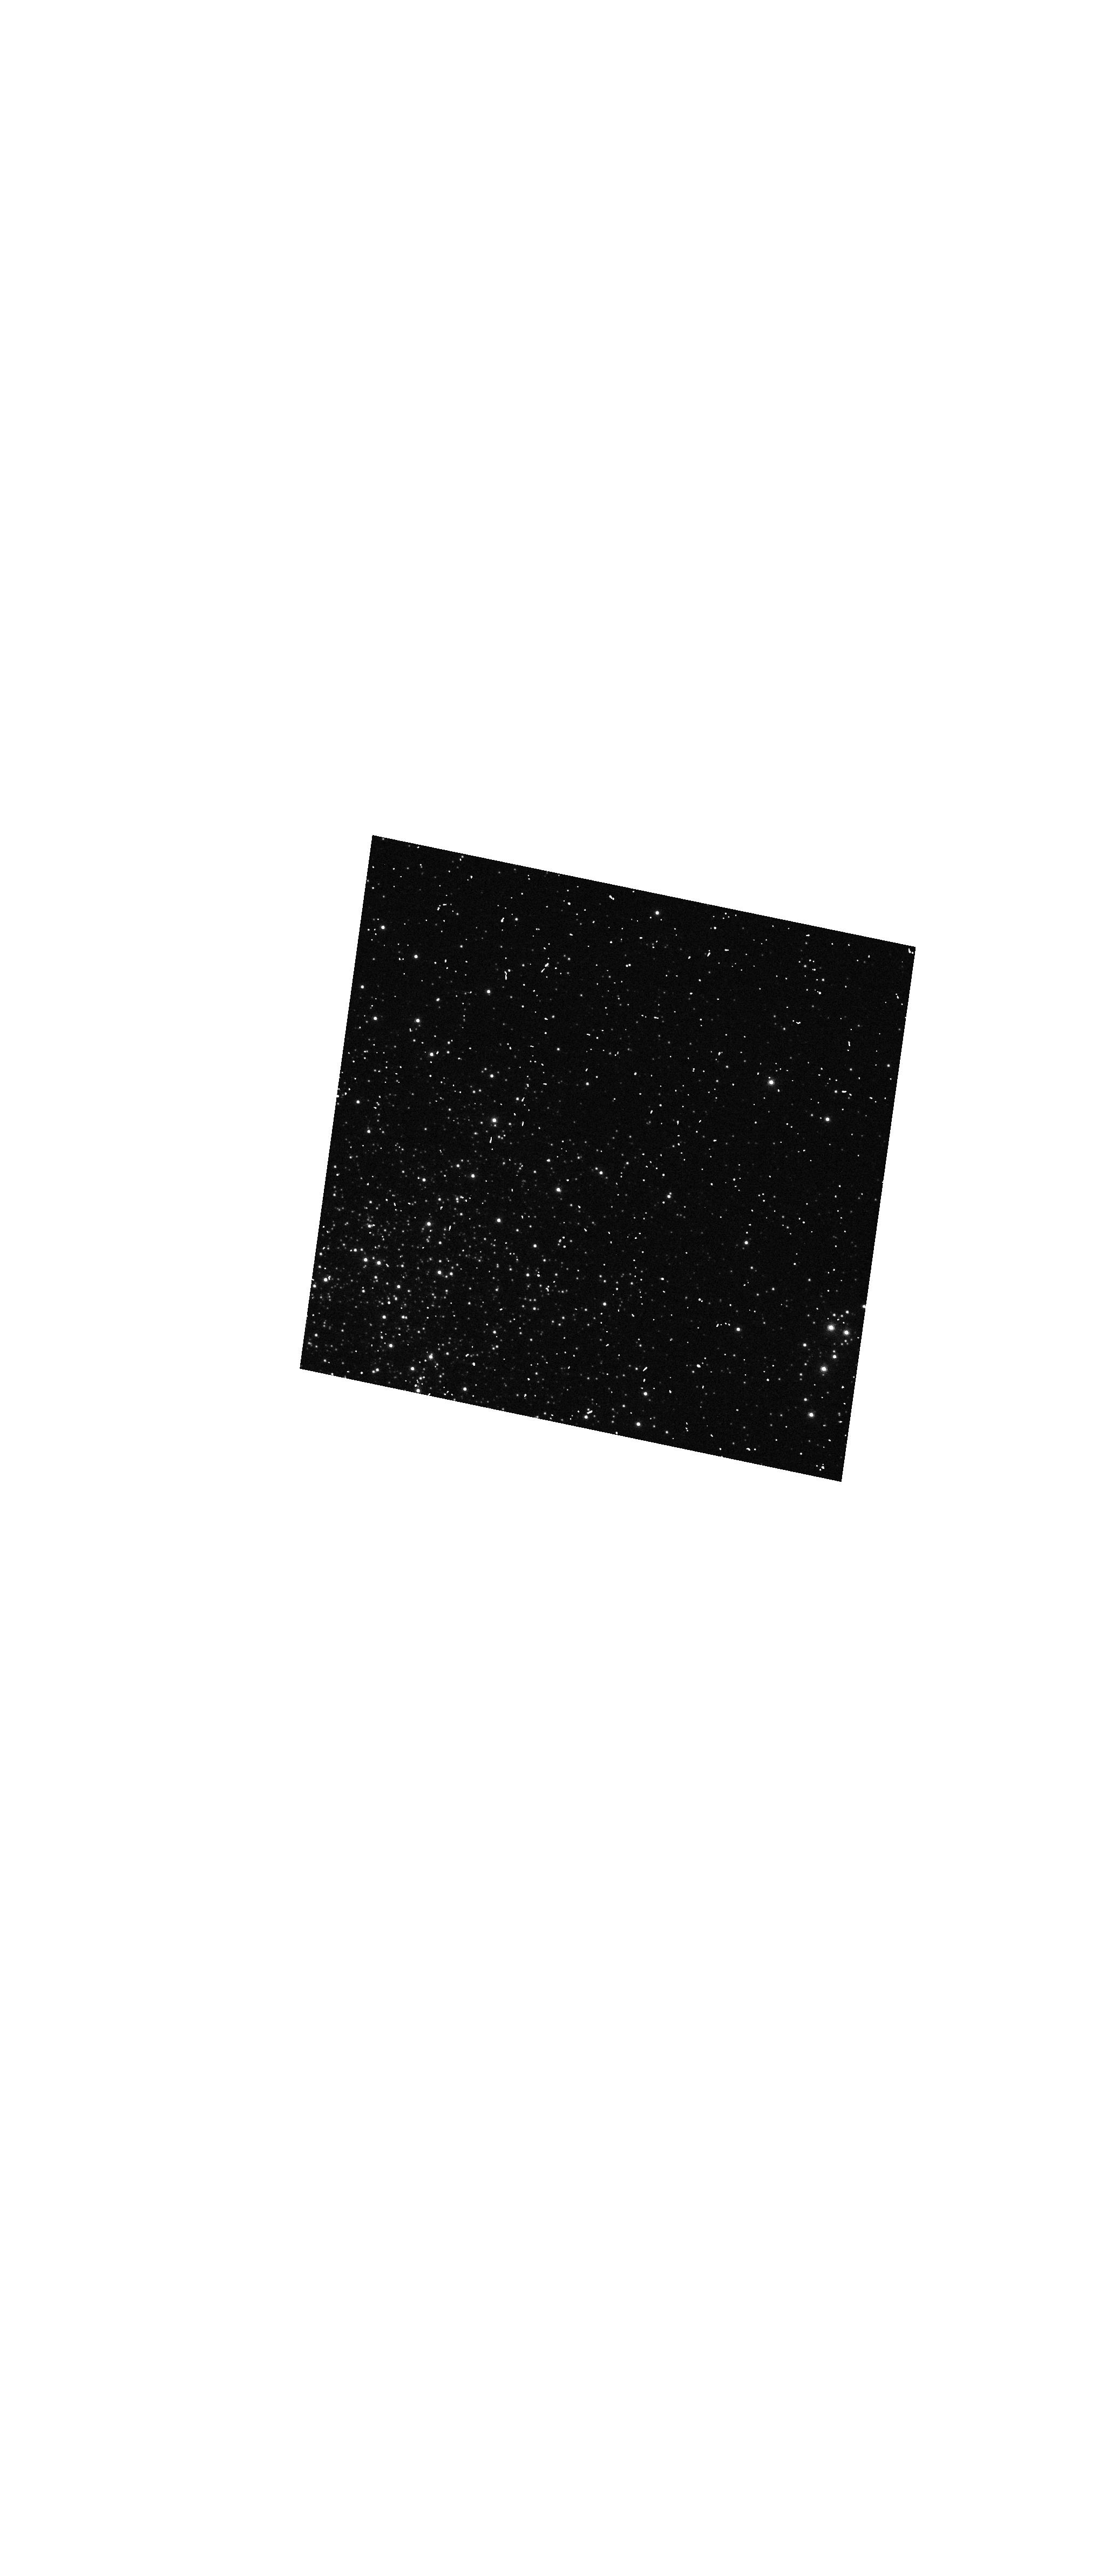
Target: NGC-1850
Instrument: WFC3/UVIS
Filter: FQ575N
Exposure: 2 min
Observation ID: hst_11923_a1_wfc3_uvis_fq575n_ibcha1

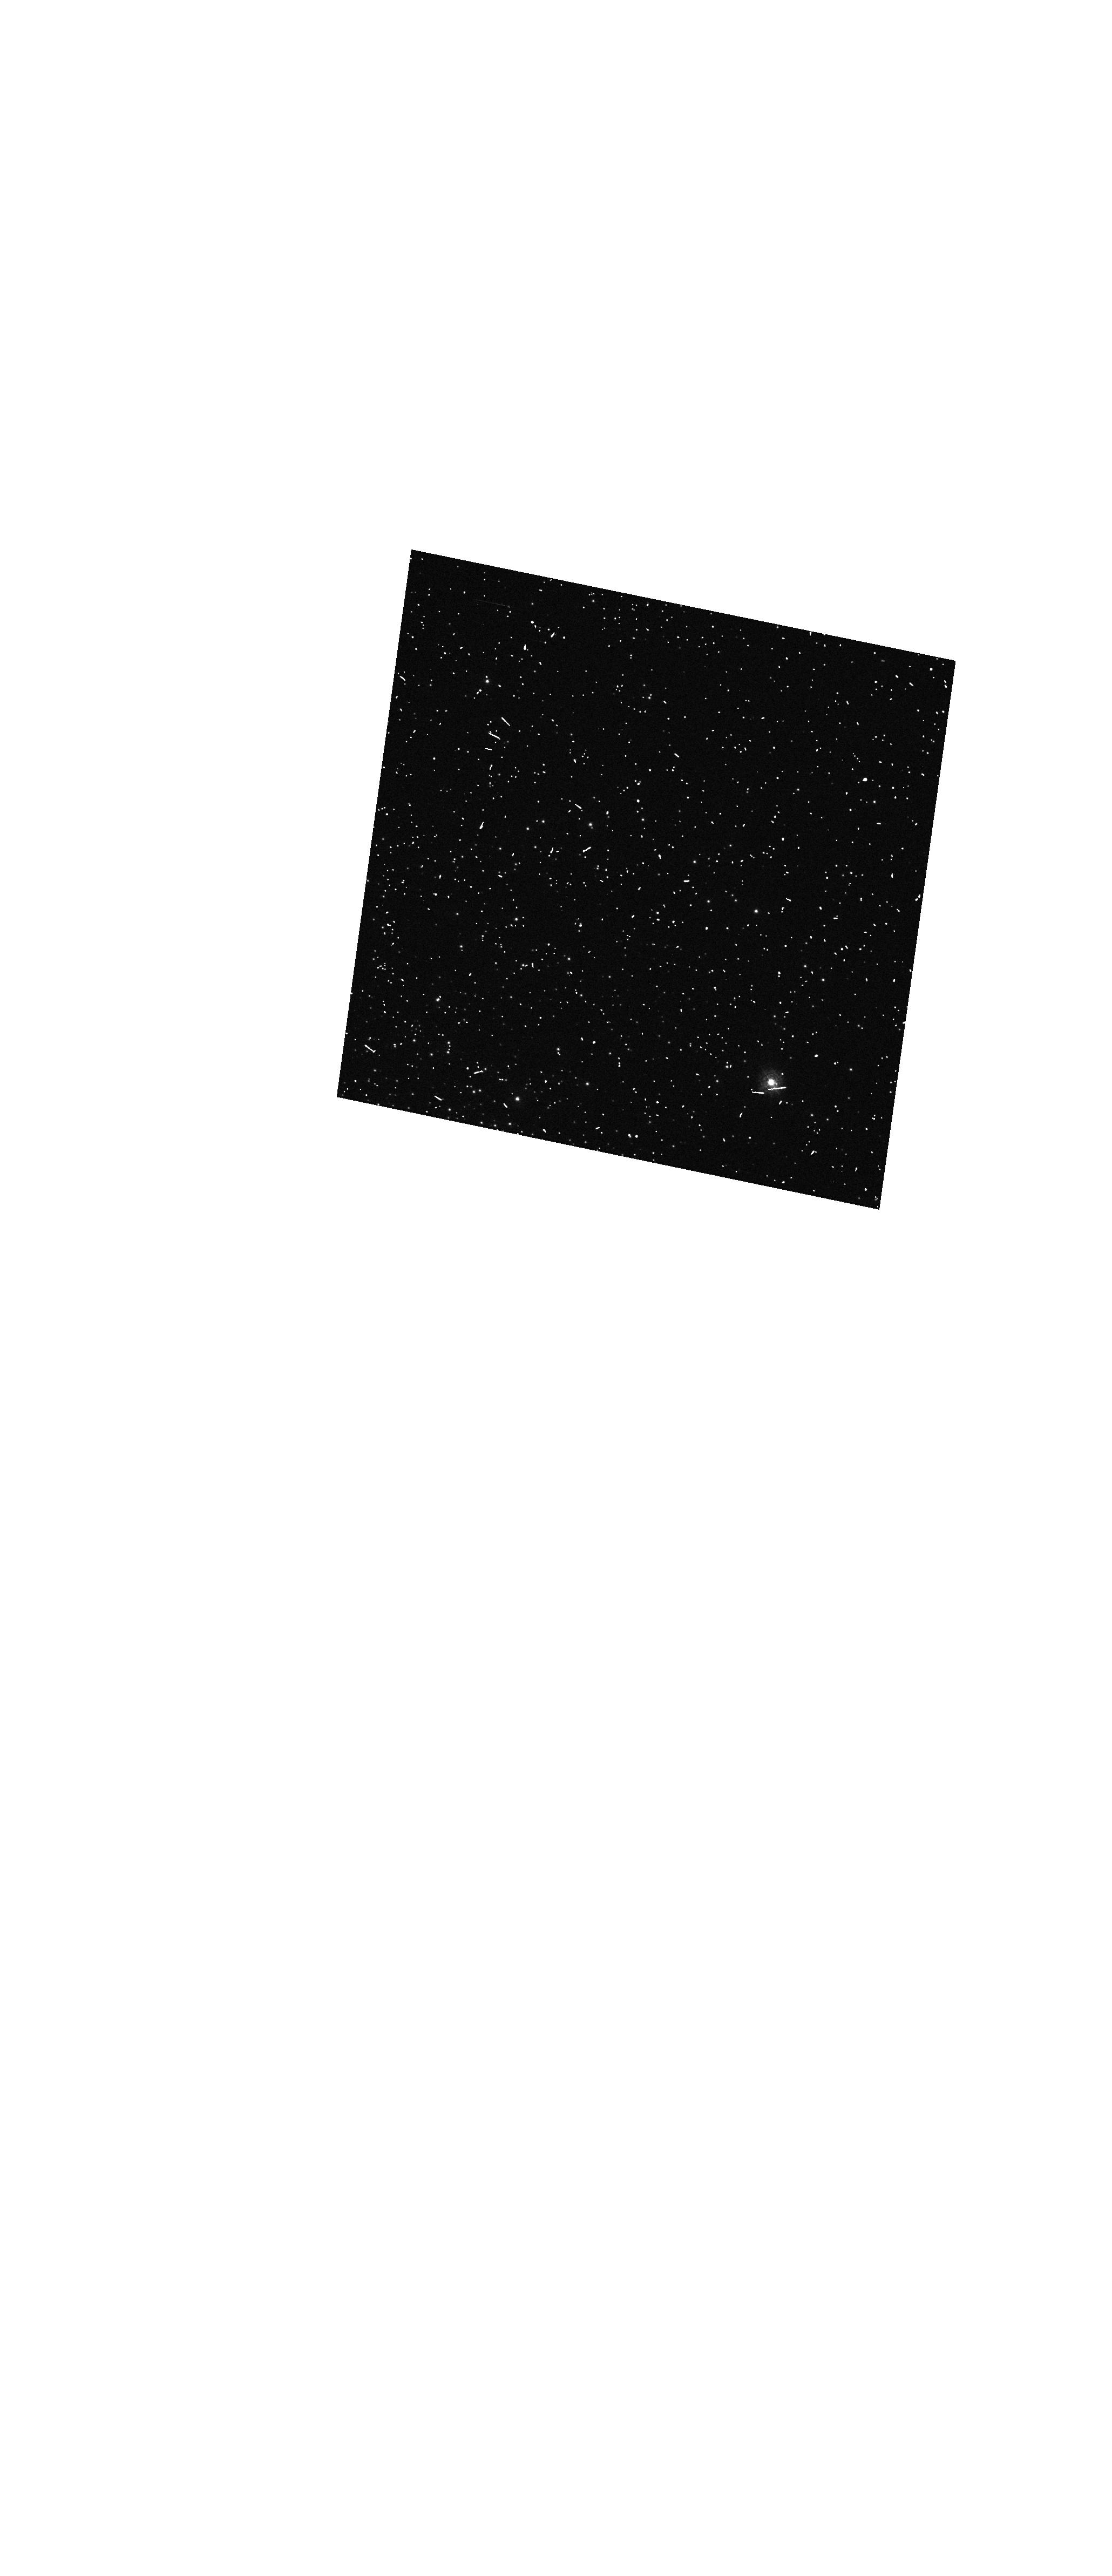
Target: NGC-1850
Instrument: WFC3/UVIS
Filter: FQ232N
Exposure: 5 min
Observation ID: hst_11923_a1_wfc3_uvis_fq232n_ibcha1

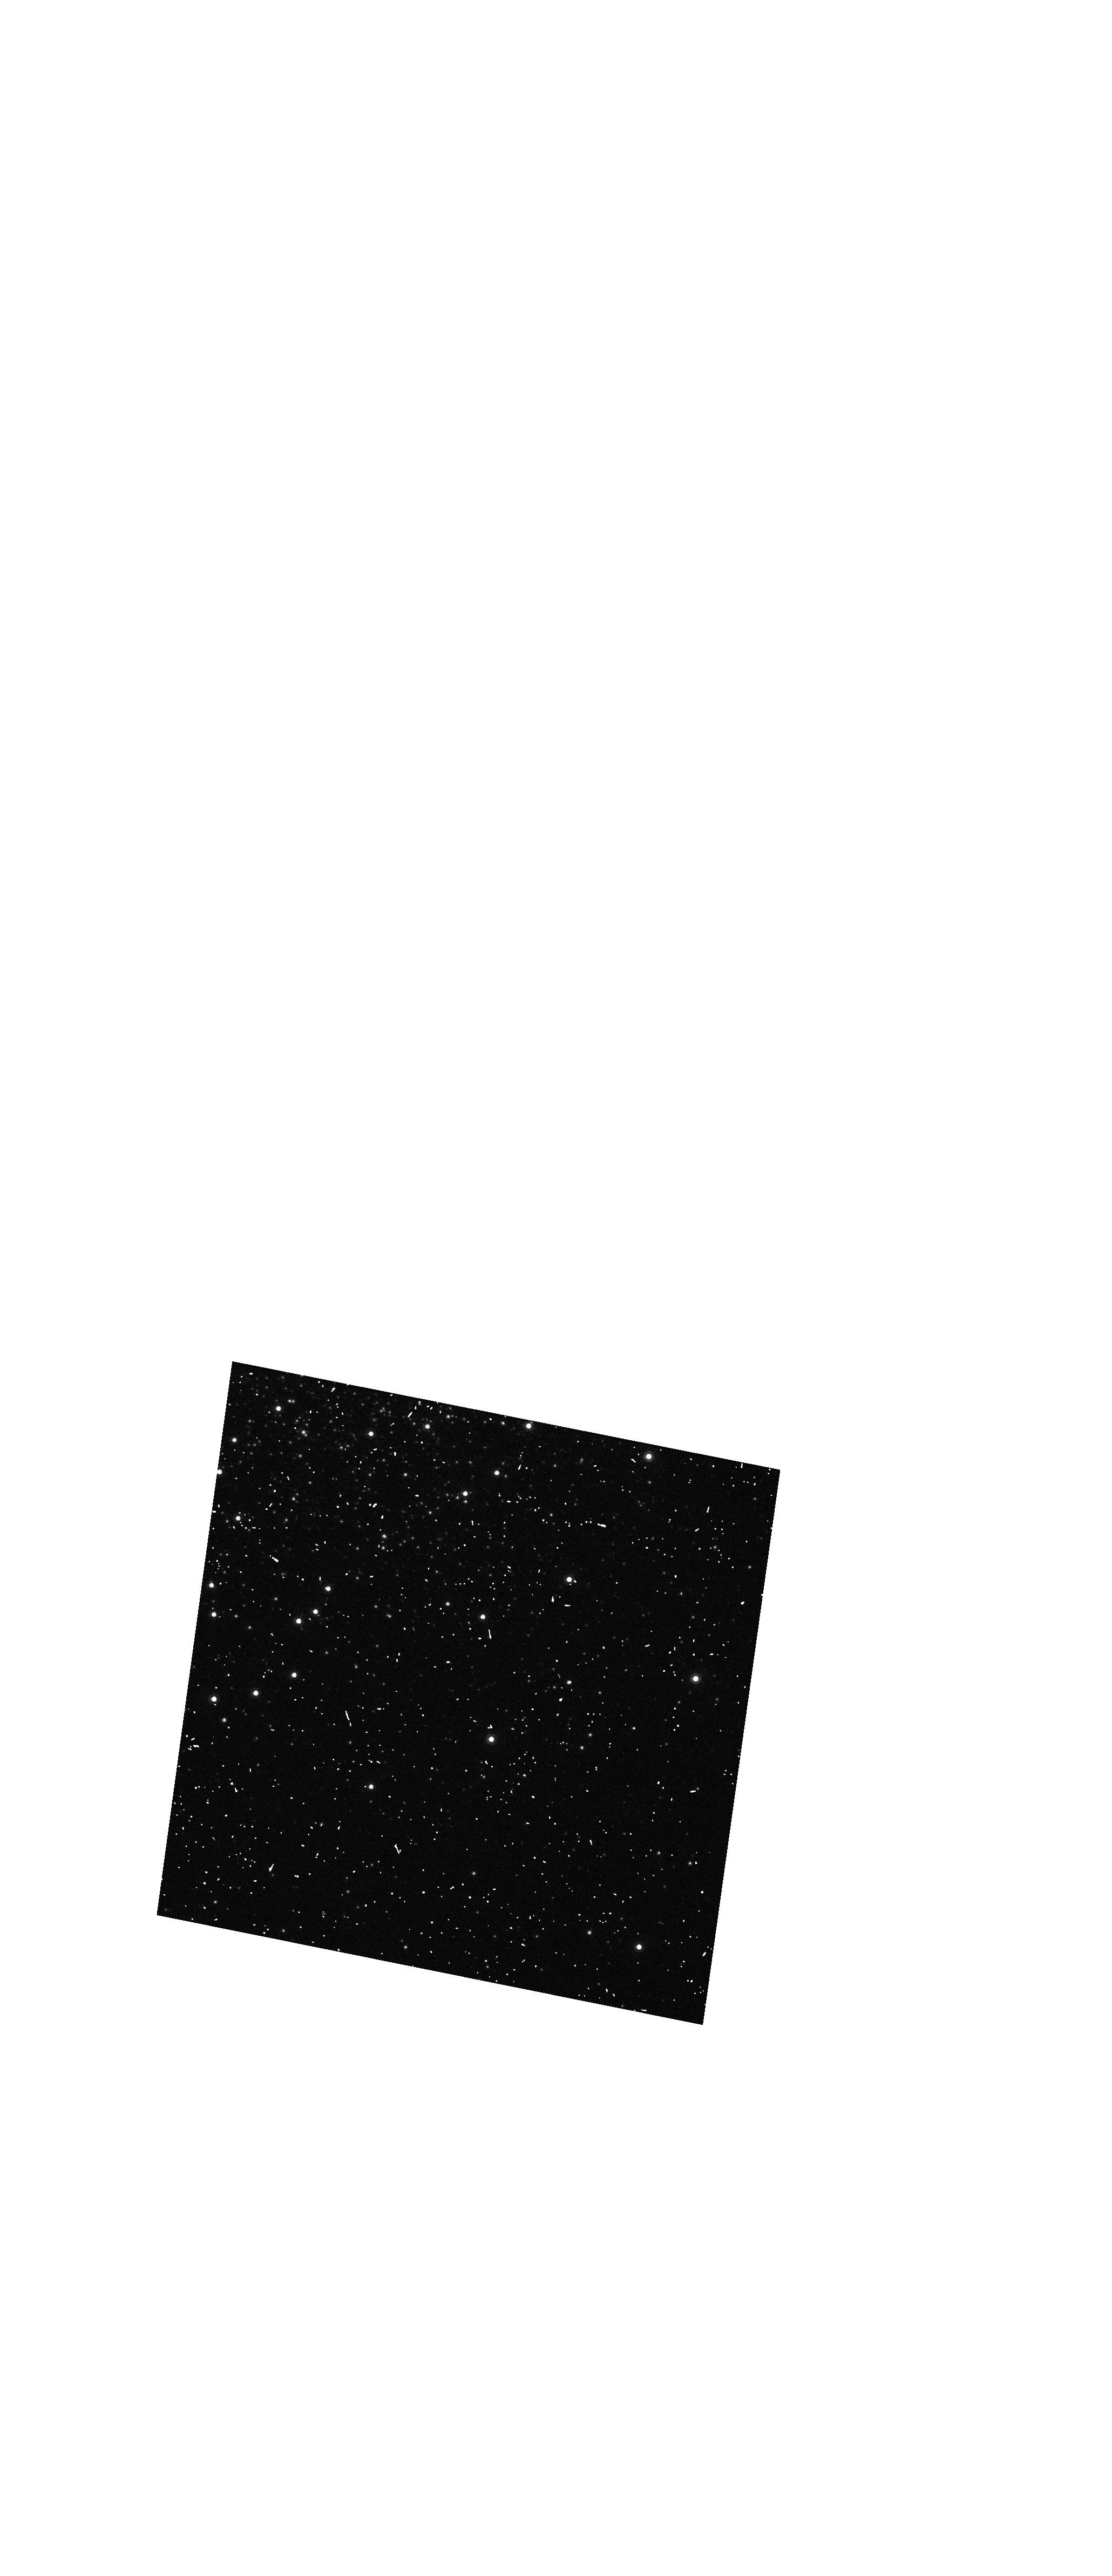
Target: NGC-1850
Instrument: WFC3/UVIS
Filter: FQ924N
Exposure: 3 min
Observation ID: hst_11923_a1_wfc3_uvis_fq924n_ibcha1

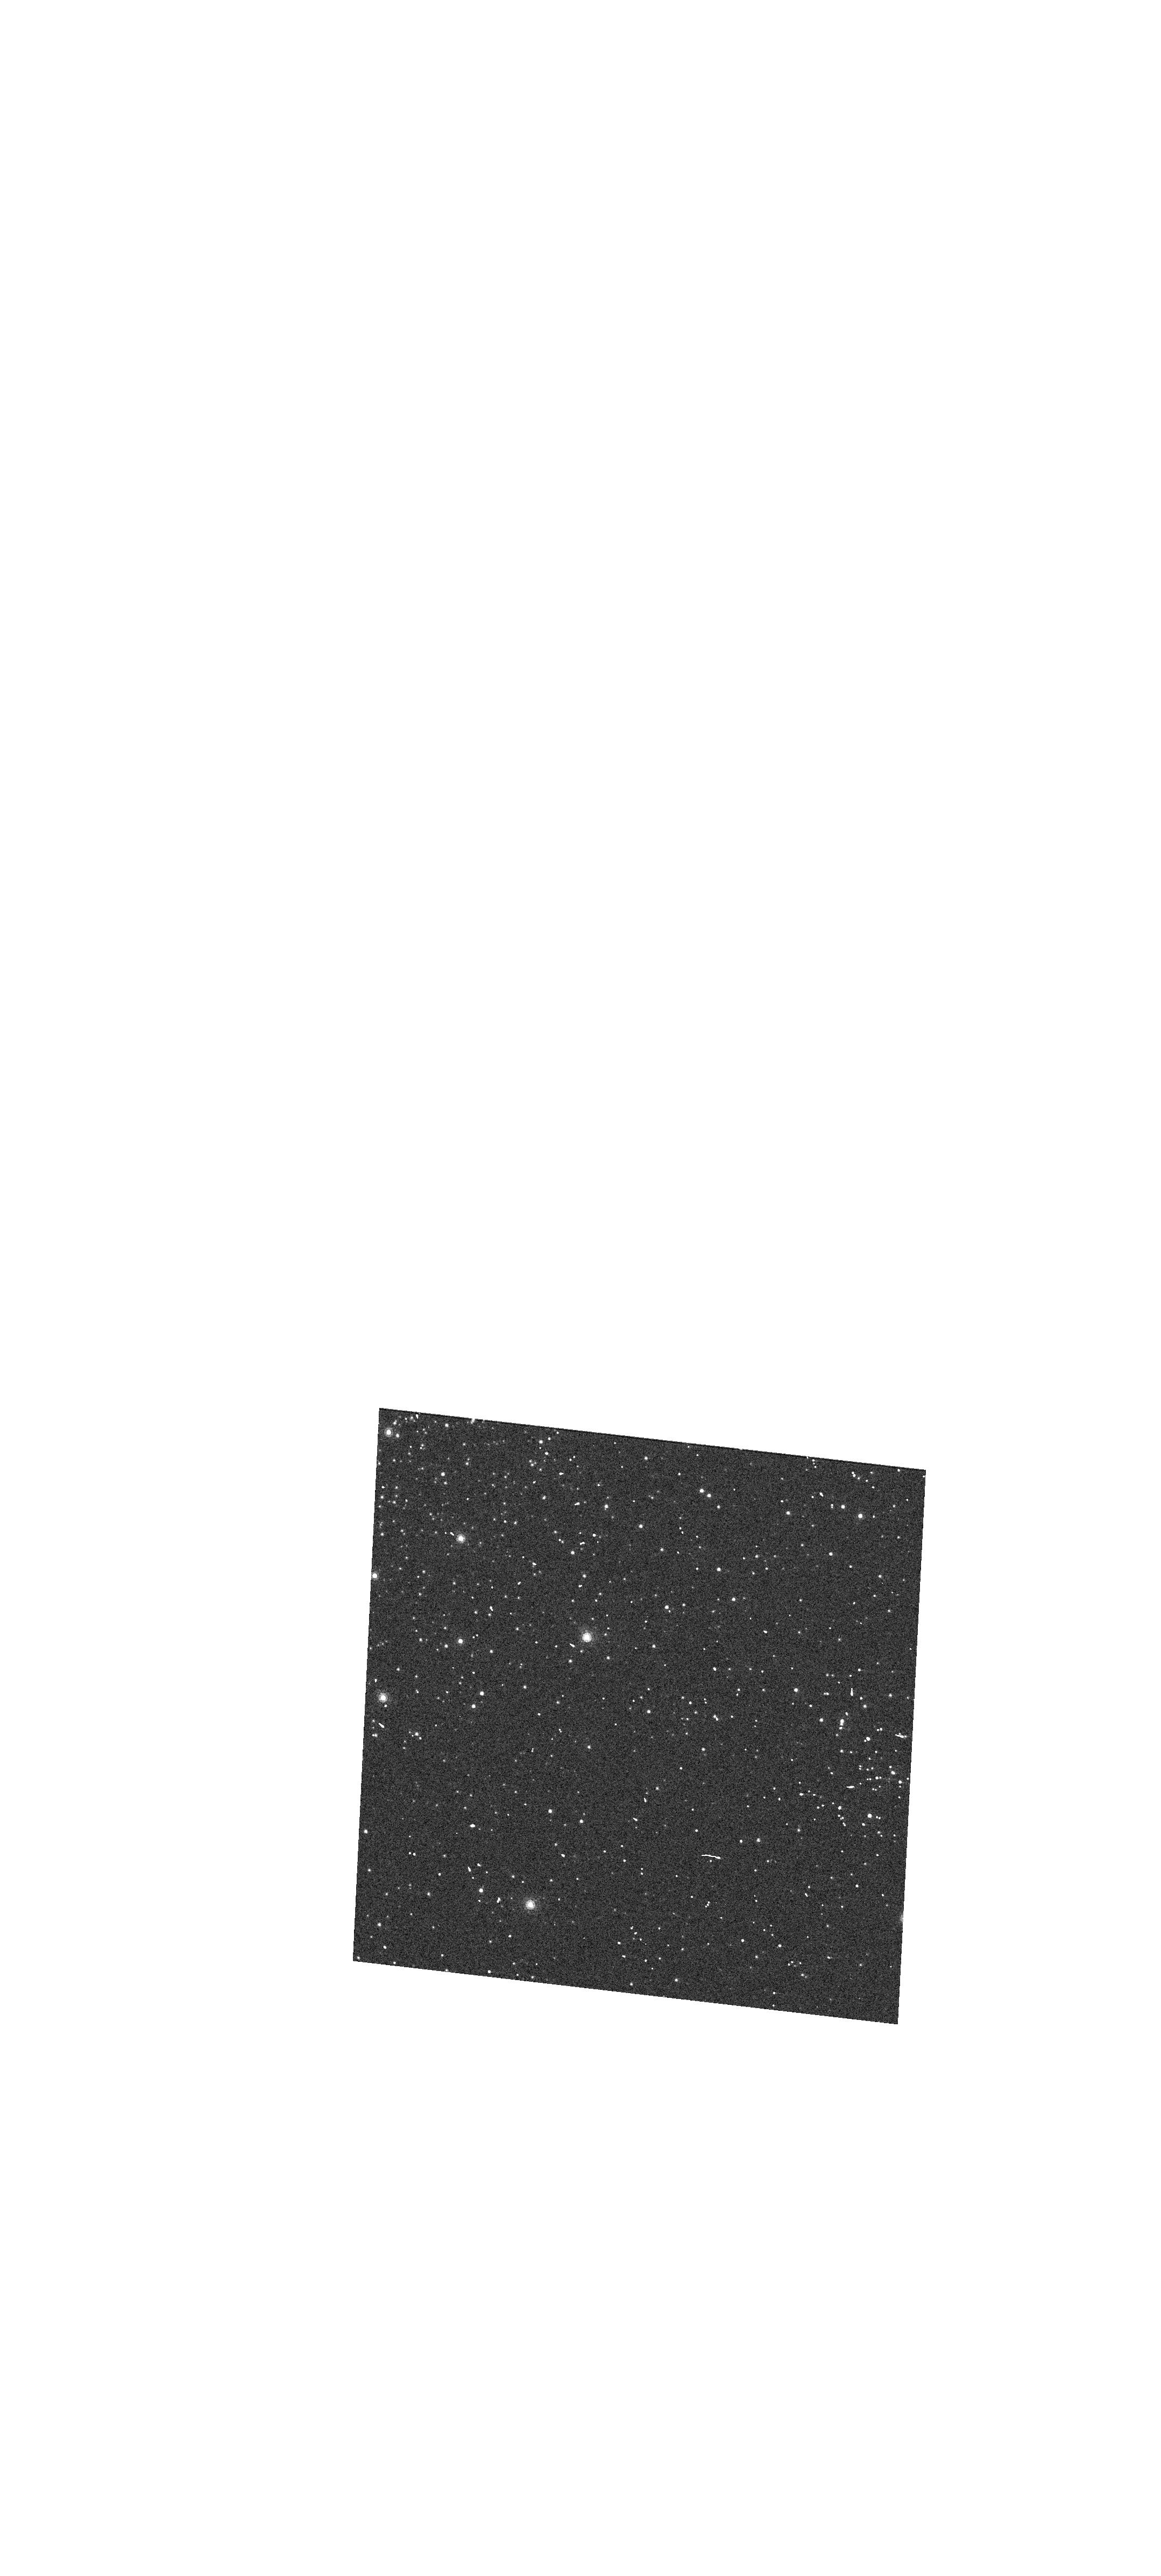
Target: NGC-1850
Instrument: WFC3/UVIS
Filter: FQ750N
Exposure: 1 min
Observation ID: hst_11923_01_wfc3_uvis_fq750n_ibch01

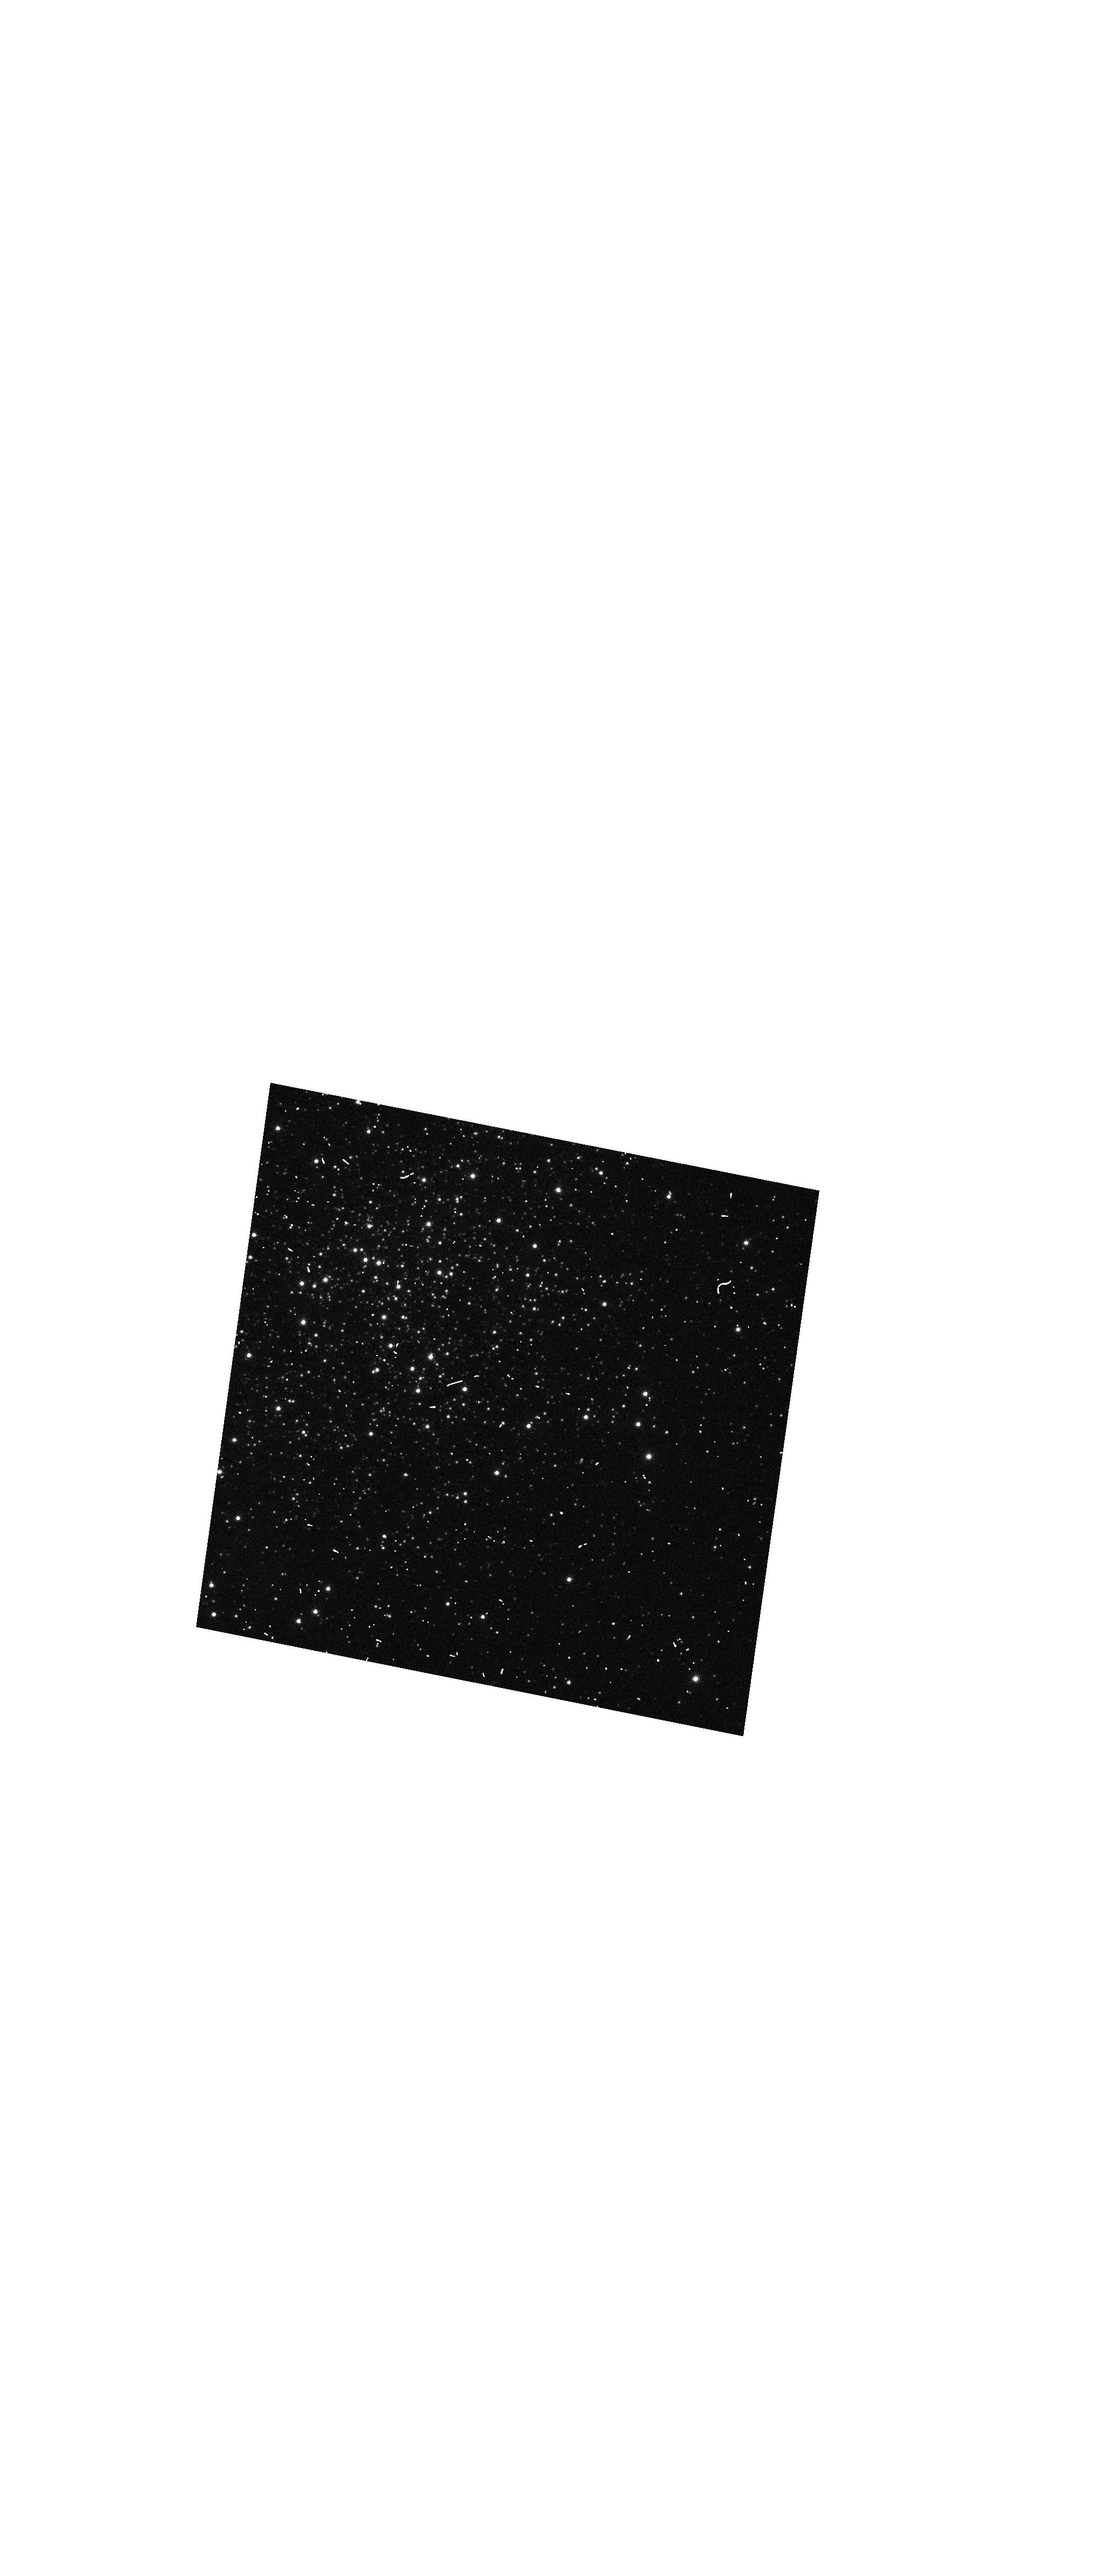
Target: NGC-1850
Instrument: WFC3/UVIS
Filter: FQ672N
Exposure: 2 min
Observation ID: hst_11923_a1_wfc3_uvis_fq672n_ibcha1

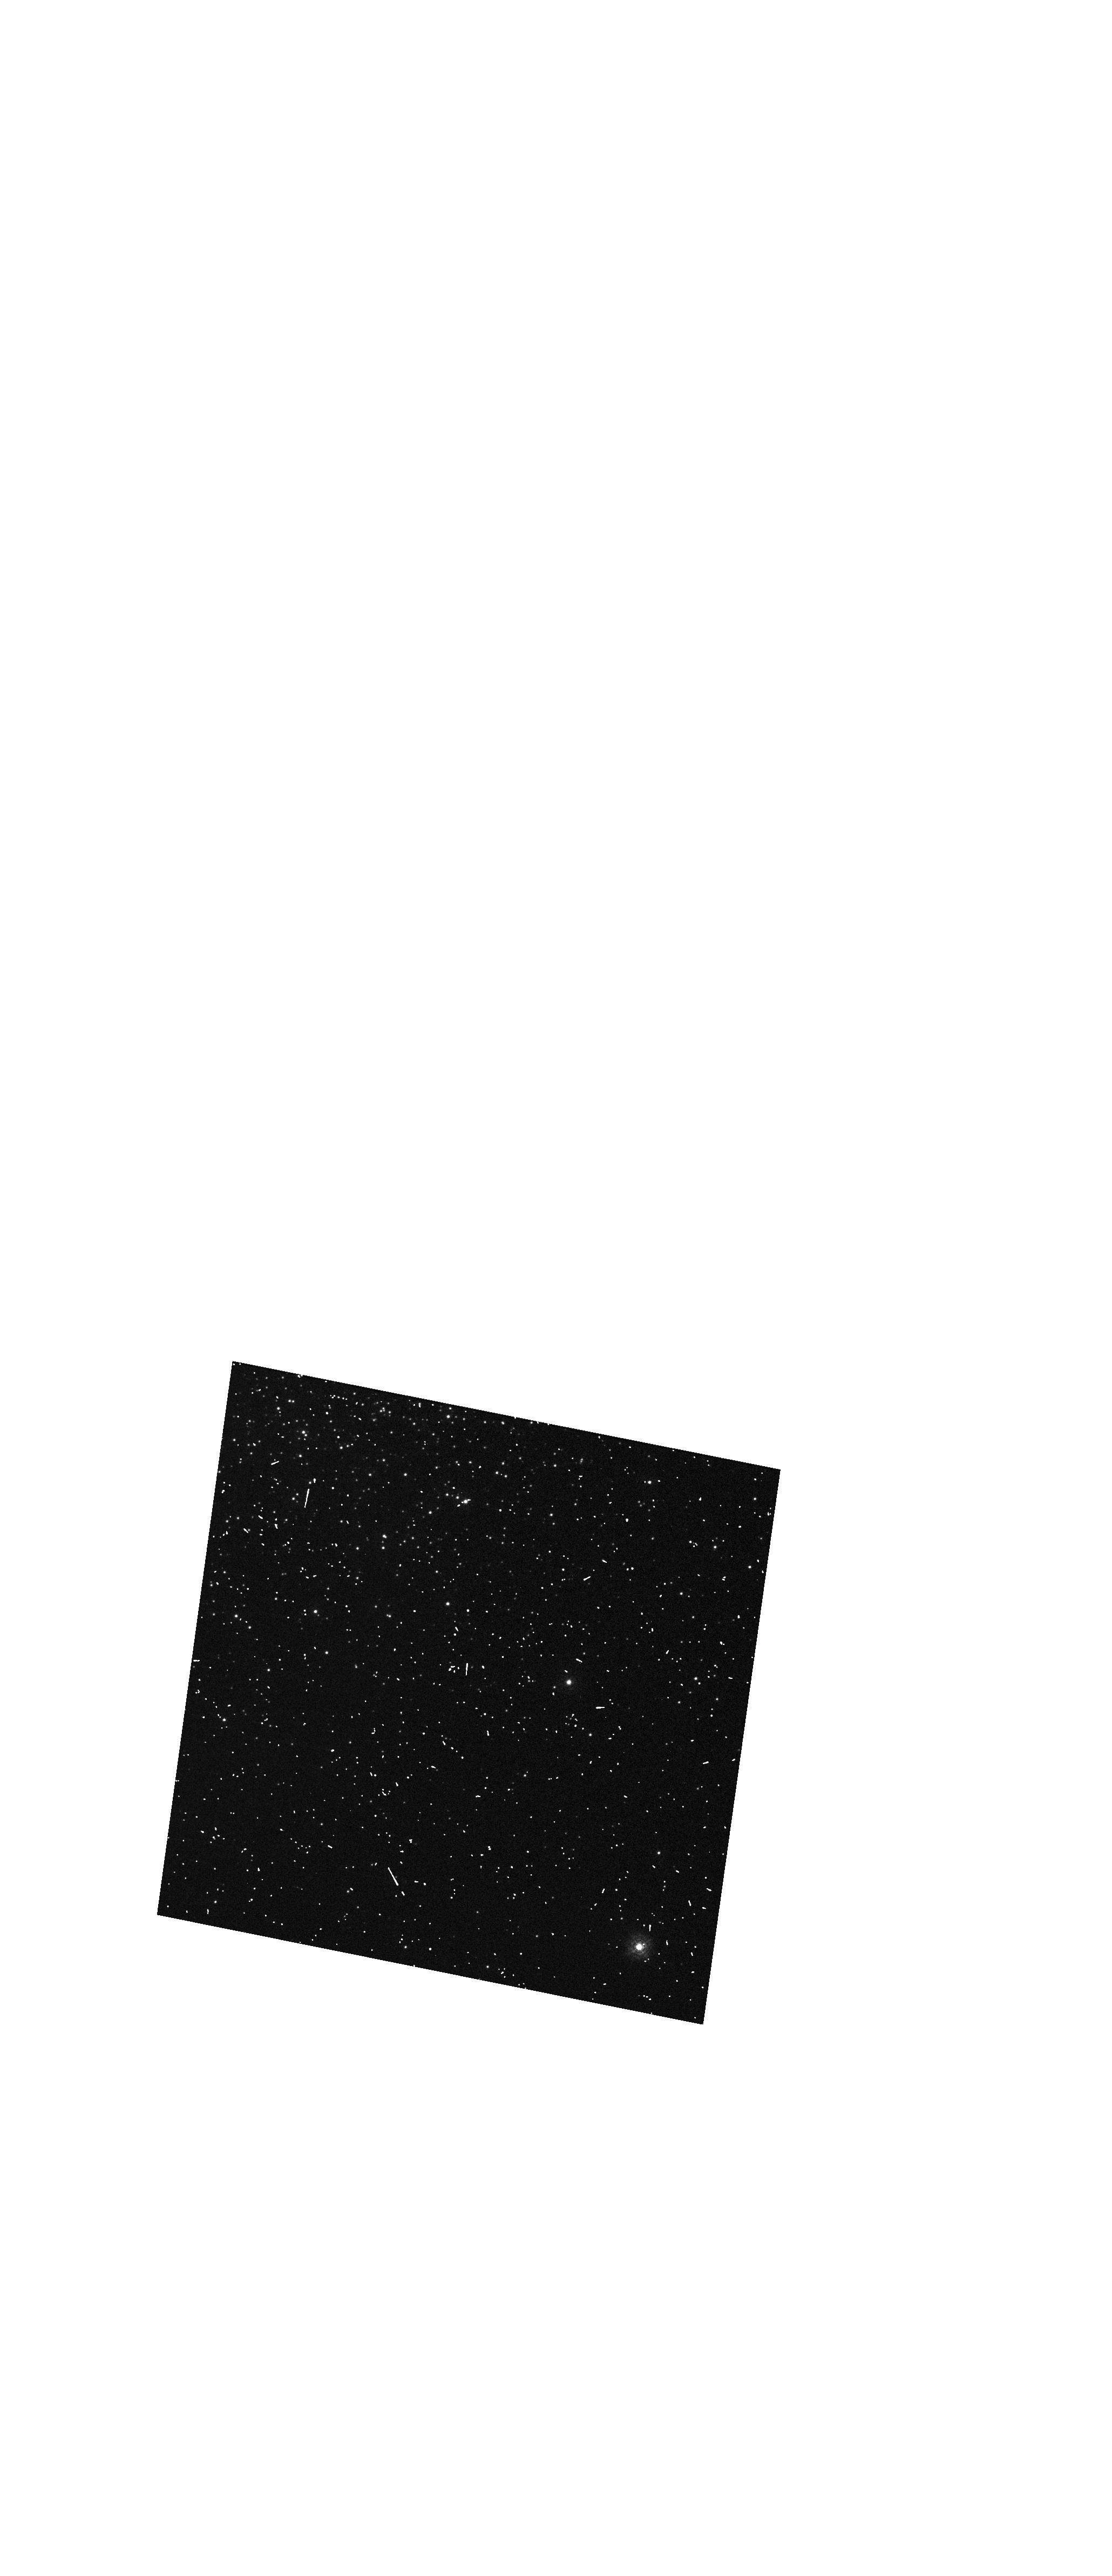
Target: NGC-1850
Instrument: WFC3/UVIS
Filter: FQ243N
Exposure: 3 min
Observation ID: hst_11923_a1_wfc3_uvis_fq243n_ibcha1

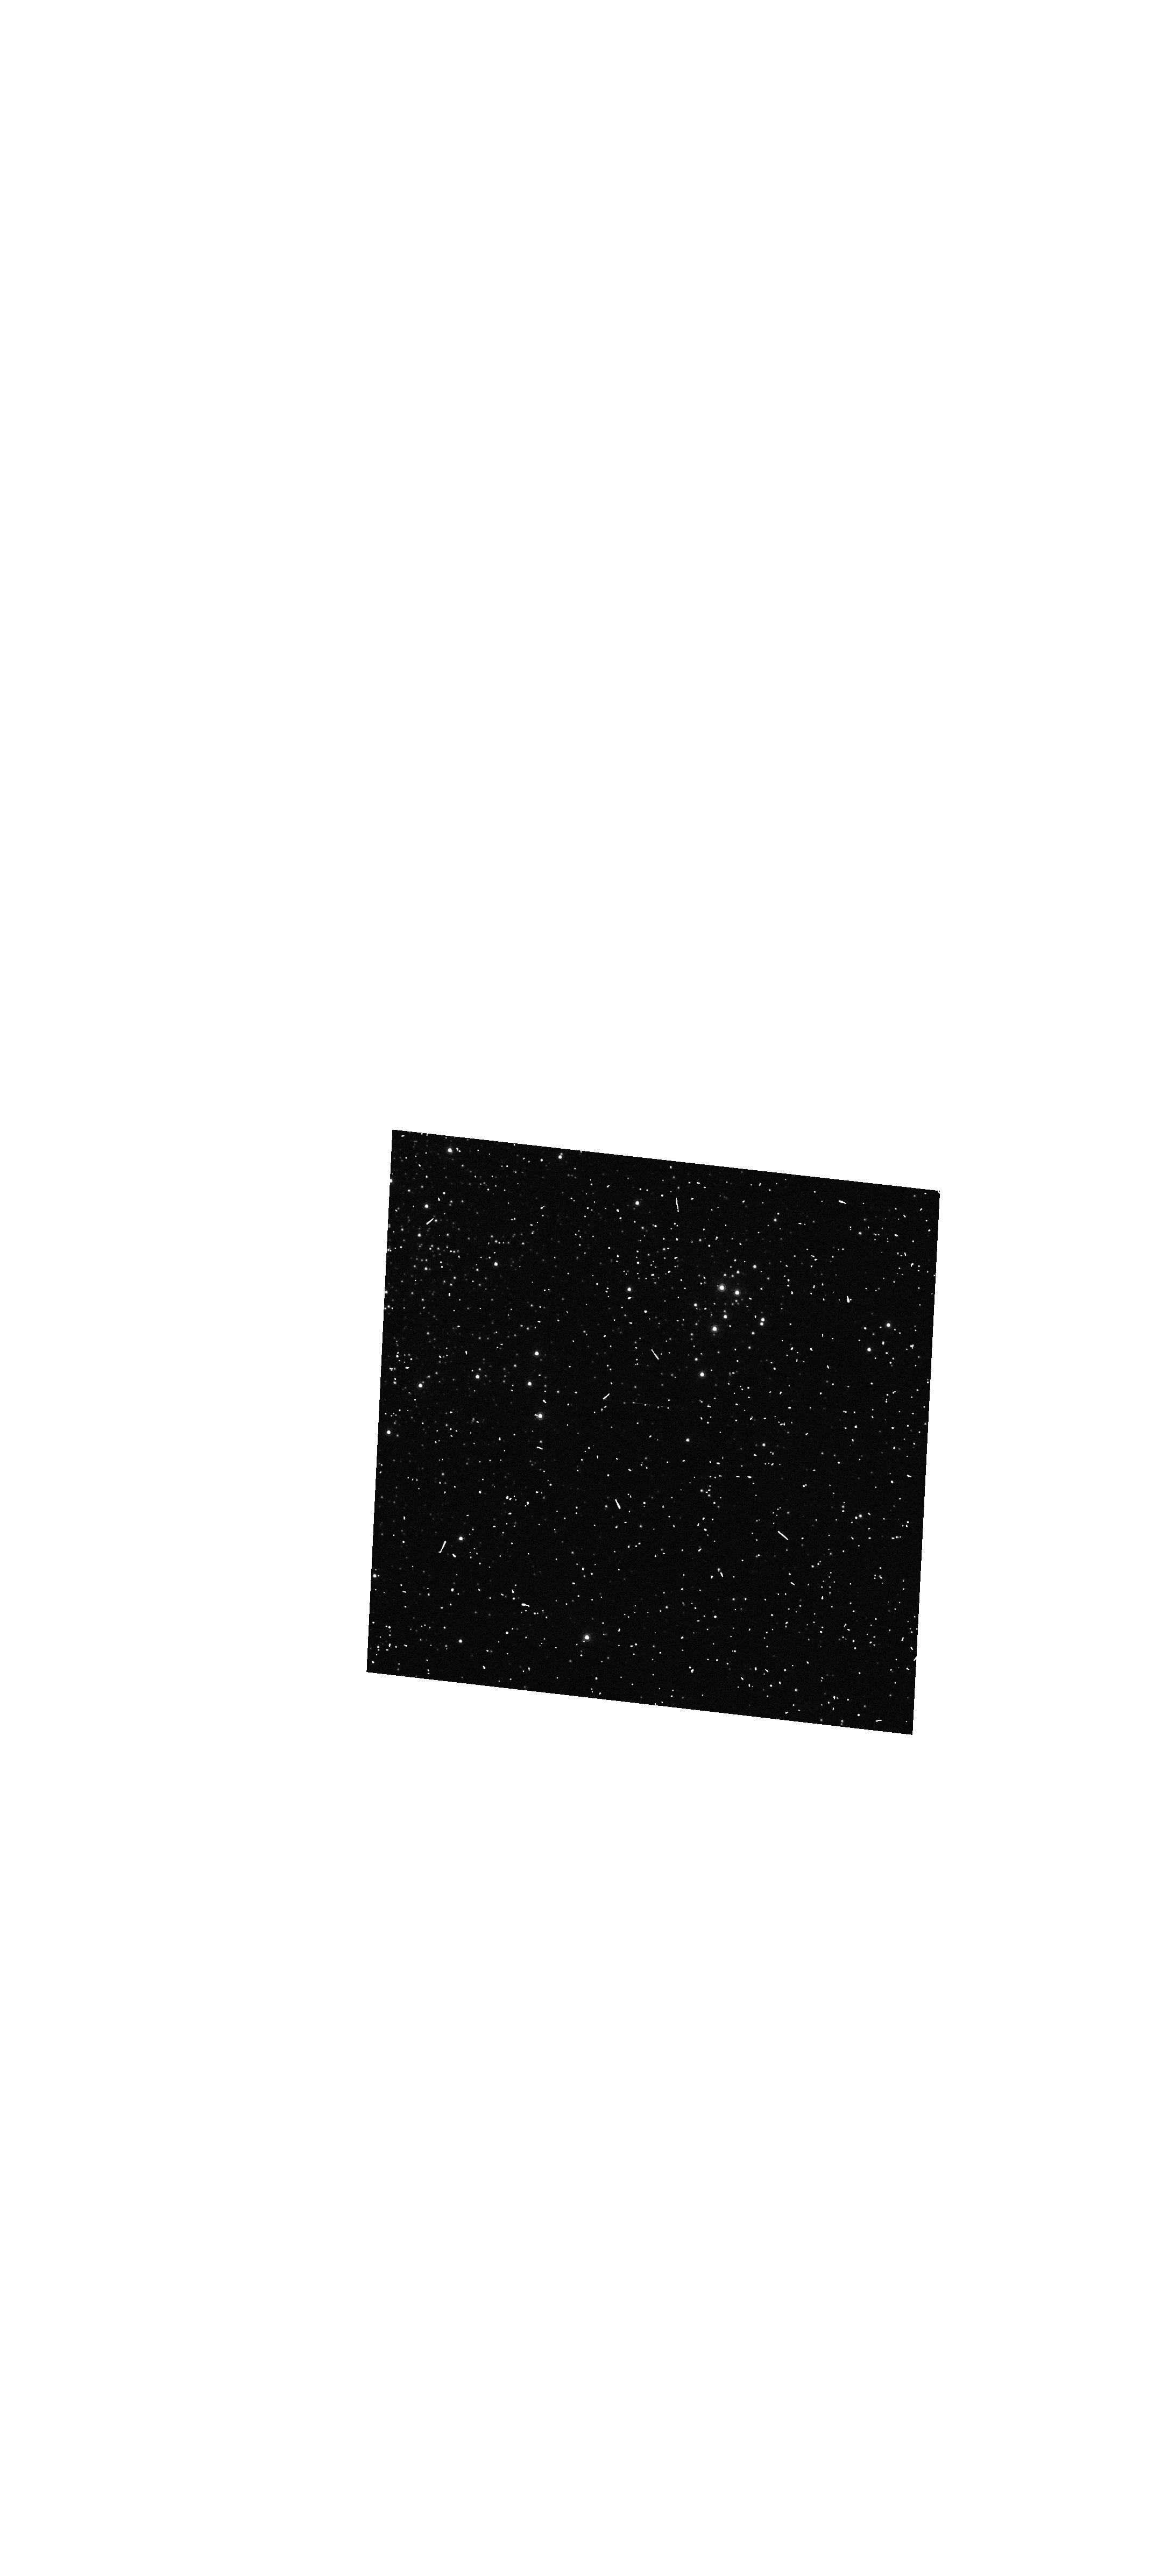
Target: NGC-1850
Instrument: WFC3/UVIS
Filter: FQ674N
Exposure: 3 min
Observation ID: hst_11923_01_wfc3_uvis_fq674n_ibch01

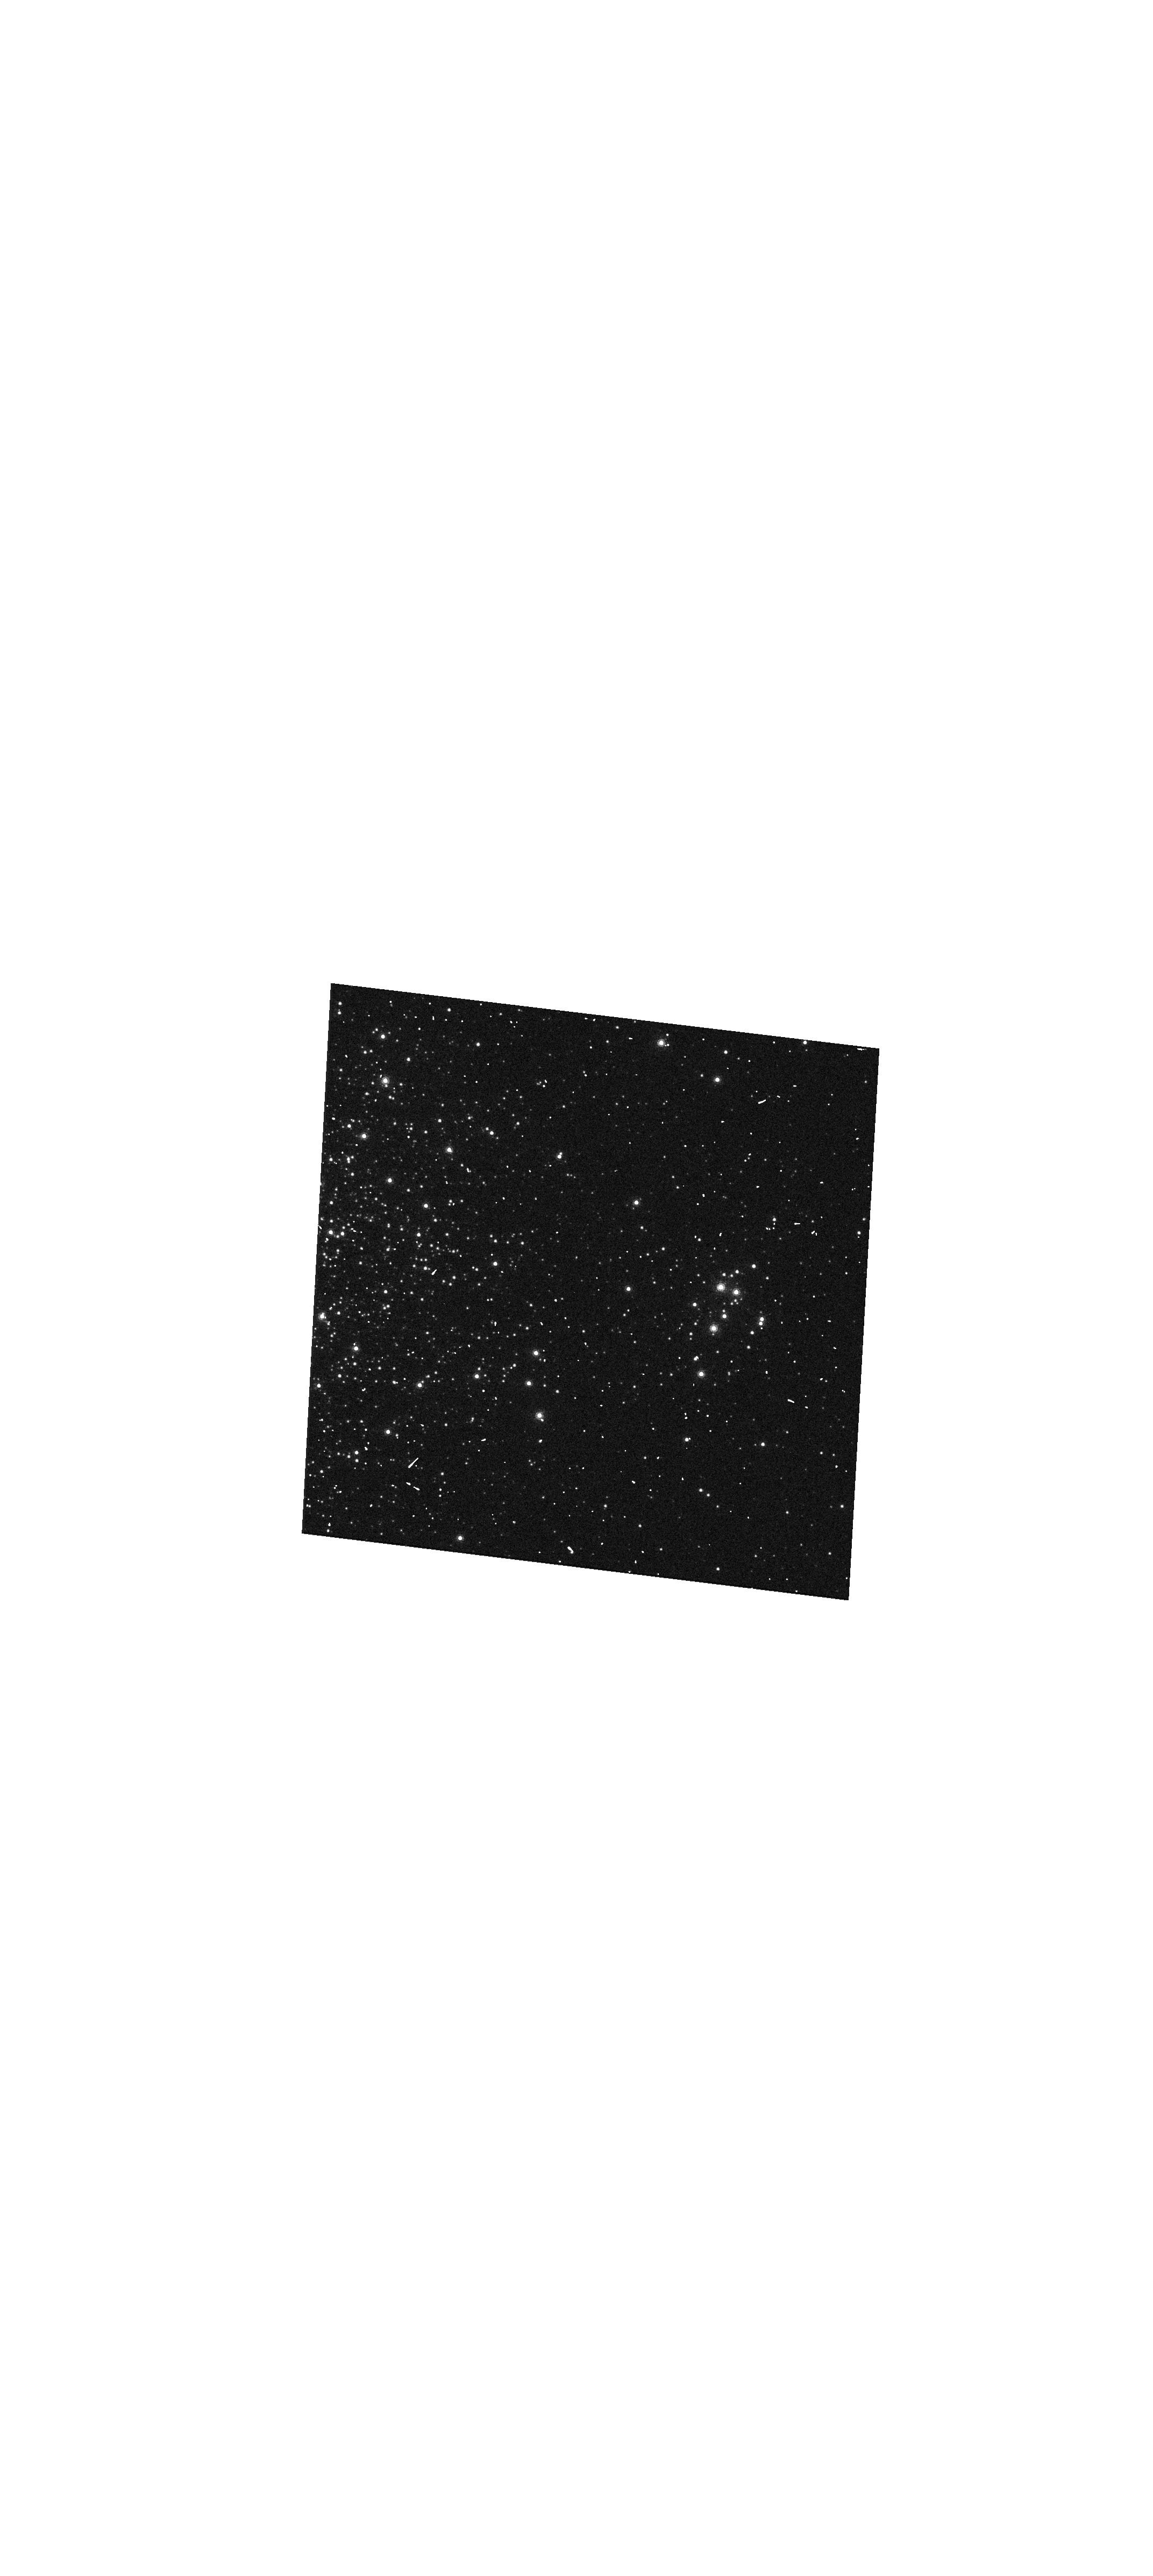
Target: NGC-1850
Instrument: WFC3/UVIS
Filter: F658N
Exposure: 1 min
Observation ID: hst_11923_01_wfc3_uvis_f658n_ibch01

UVIS Filter Wedge Check (PI: MacKenty, John W.)

The position of each UVIS filter will be checked to verify that the filters meet the CEI (Contract End Item) specification for image displacement. We will observe NGC 1850 with all full-frame UVIS filters using a user defined 1024x1024 subarray without moving the telescope, as well as the quad filters with a 1024x1024 specifically designed subarray. We will also acquire one grism exposure. The relative displacement of the stars in each image will be measured from one filter to the next.